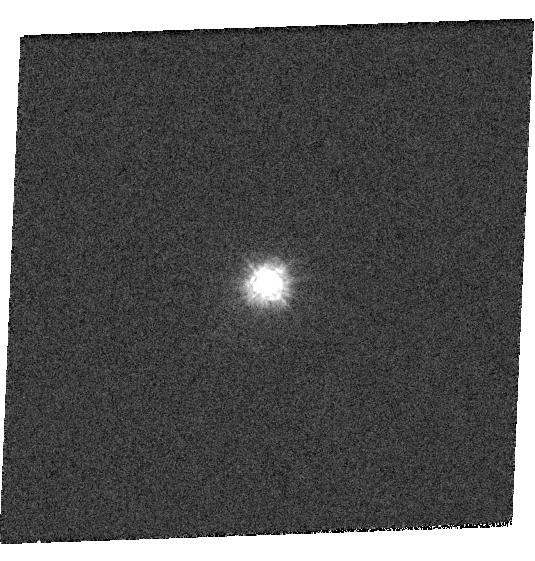
Target: GRW+70D5824
Instrument: WFC3/UVIS
Filter: F218W
Exposure: 1 min
Observation ID: hst_14018_02_wfc3_uvis_f218w_icr302

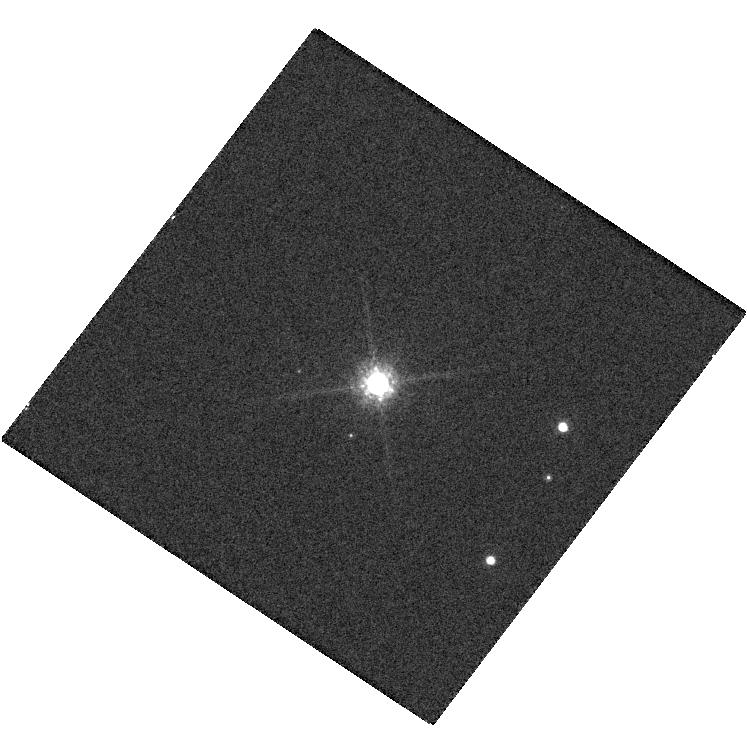
Target: G191B2B
Instrument: WFC3/UVIS
Filter: F850LP
Exposure: 1 min
Observation ID: hst_14018_25_wfc3_uvis_f850lp_icr325

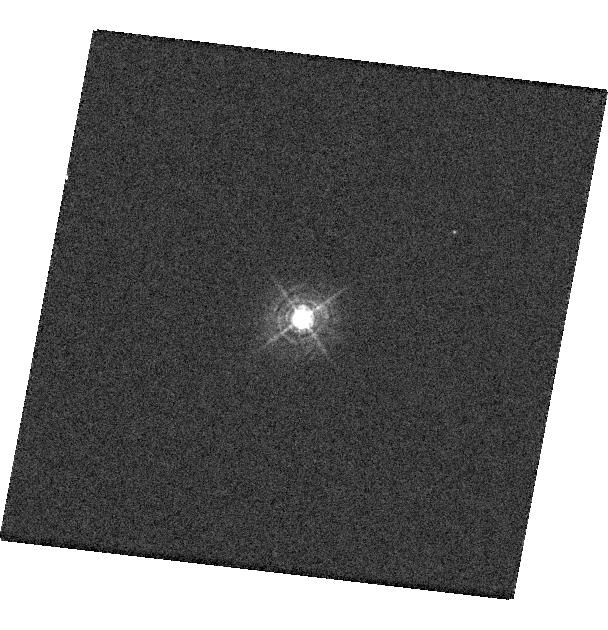
Target: GRW+70D5824
Instrument: WFC3/UVIS
Filter: F390M
Exposure: 1 min
Observation ID: hst_14018_16_wfc3_uvis_f390m_icr316

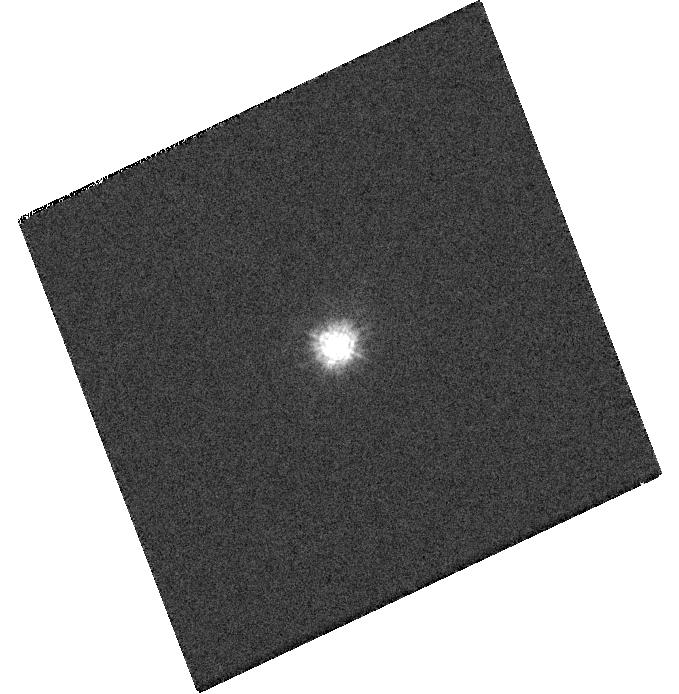
Target: GRW+70D5824
Instrument: WFC3/UVIS
Filter: F218W
Exposure: 1 min
Observation ID: hst_14018_06_wfc3_uvis_f218w_icr306

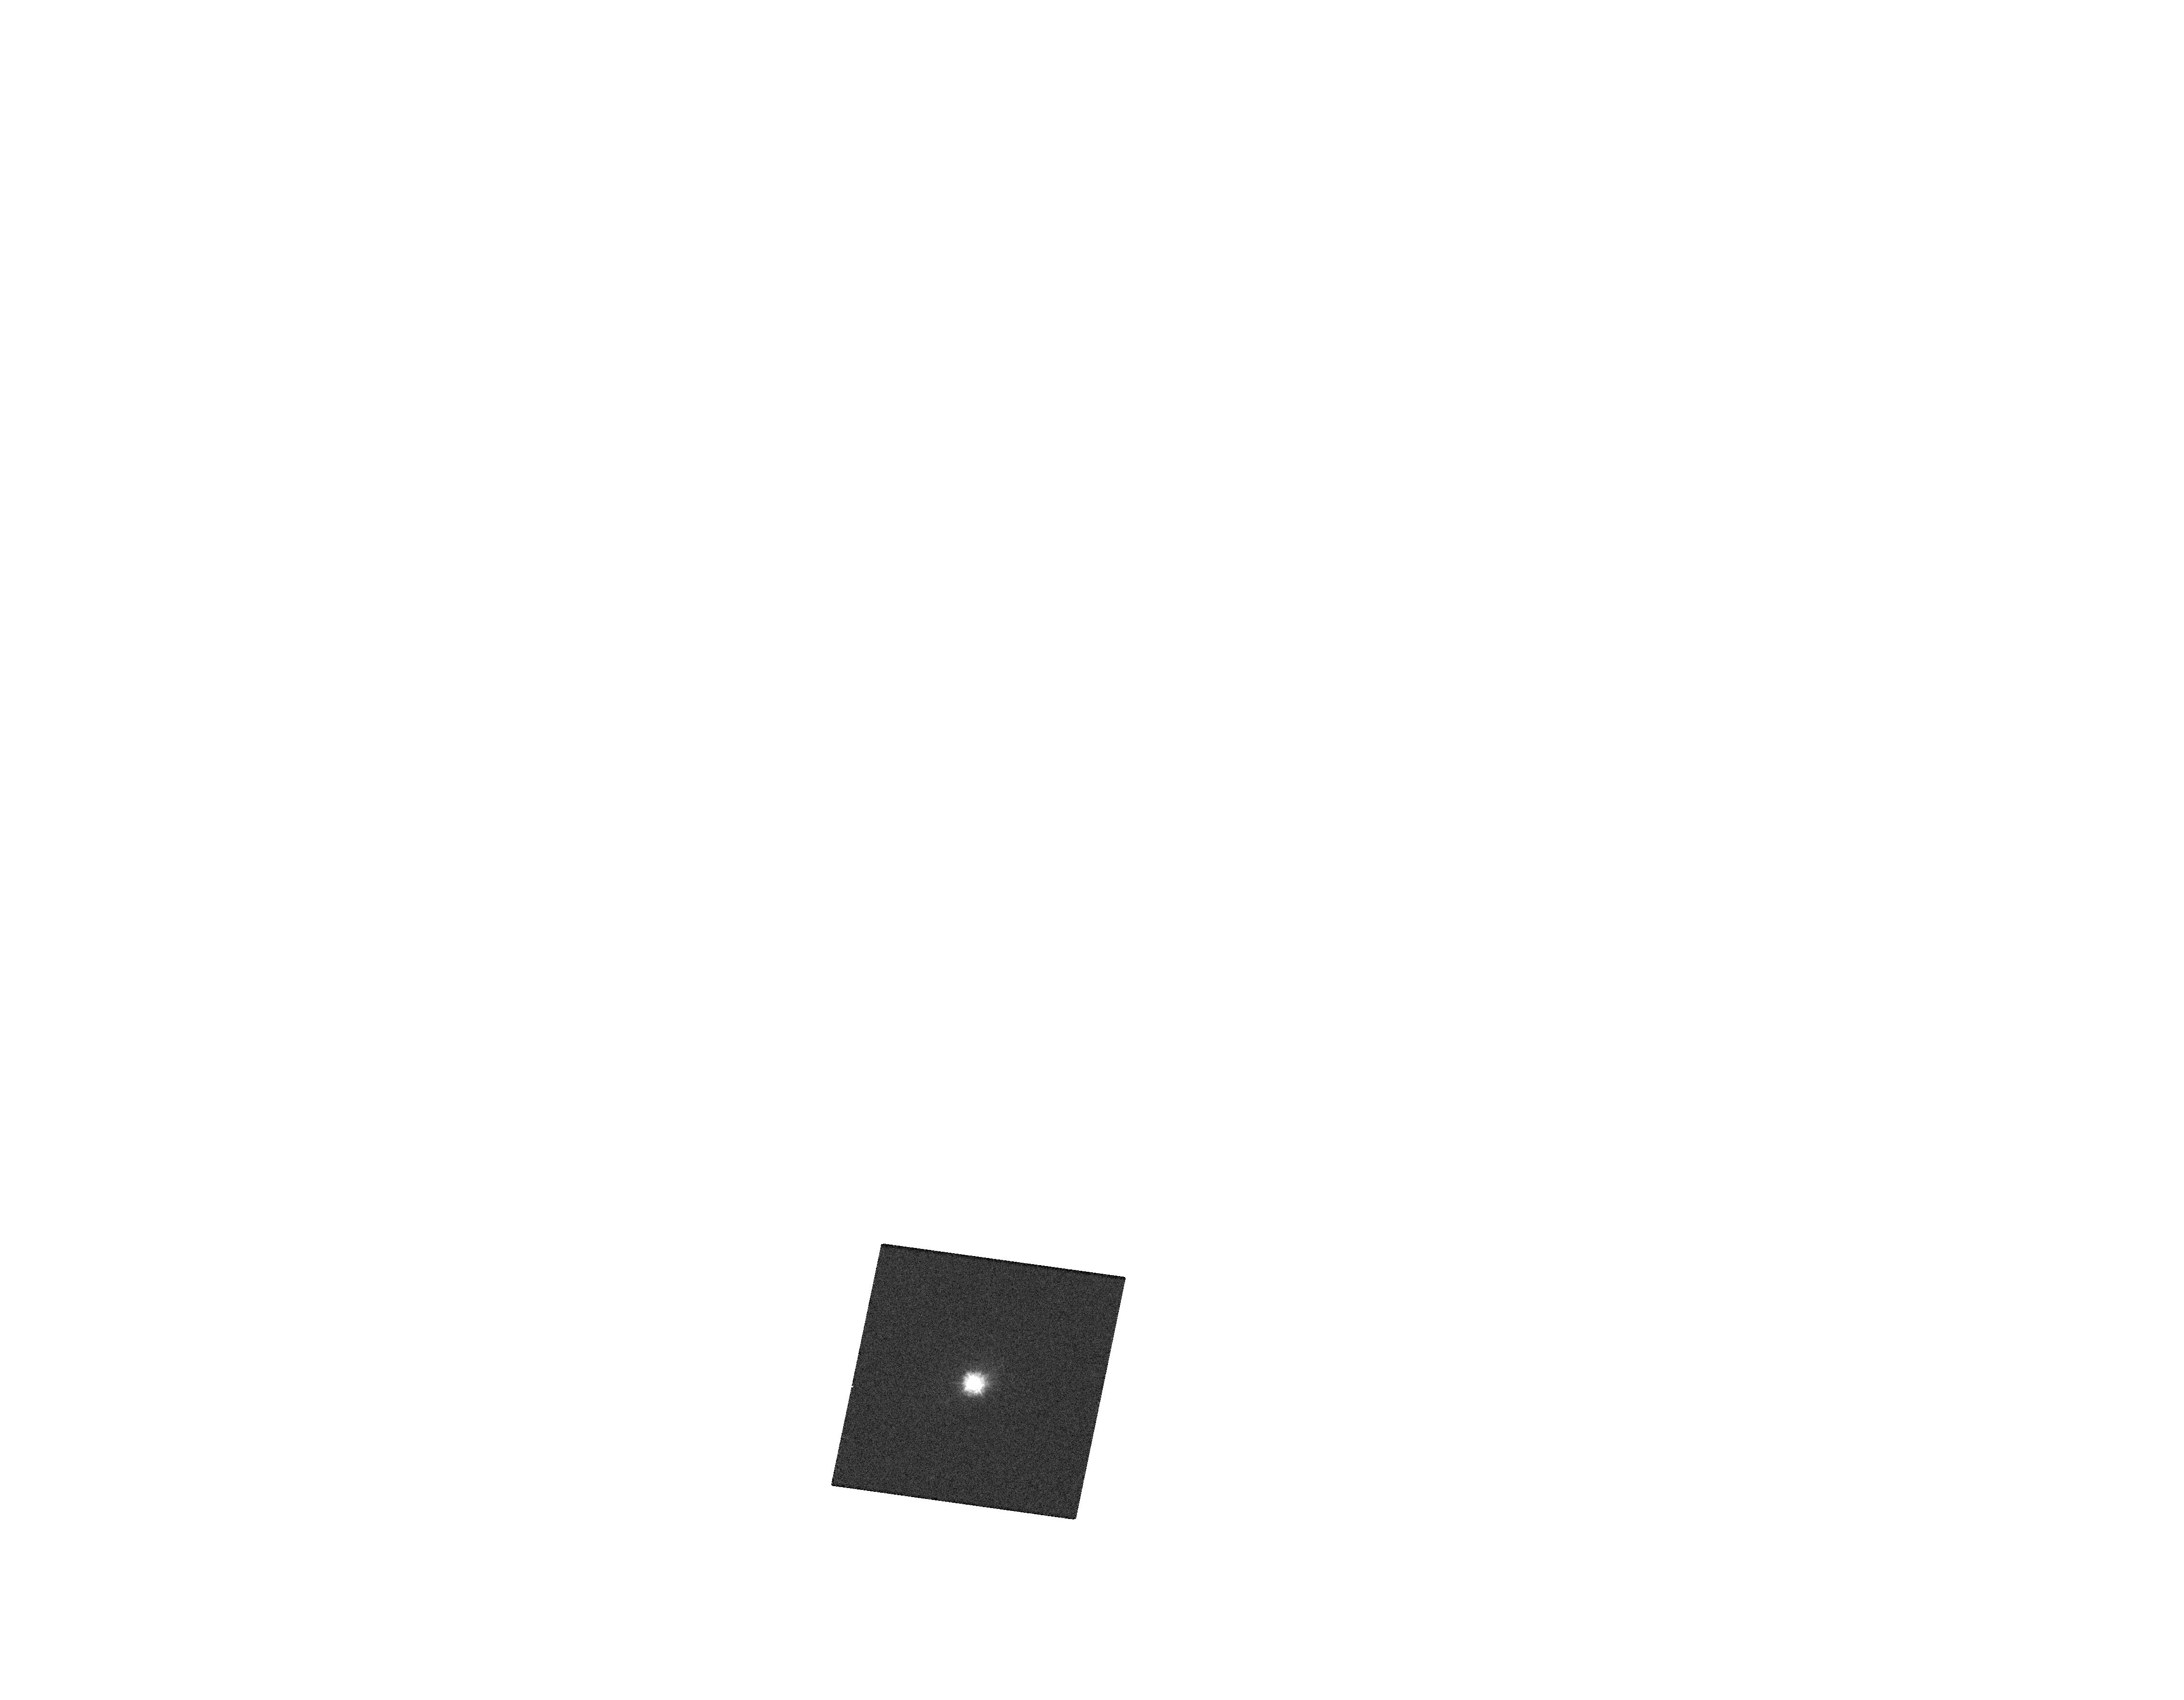
Target: GRW+70D5824
Instrument: WFC3/UVIS
Filter: F218W
Exposure: 1 min
Observation ID: hst_14018_a7_wfc3_uvis_f218w_icr3a7

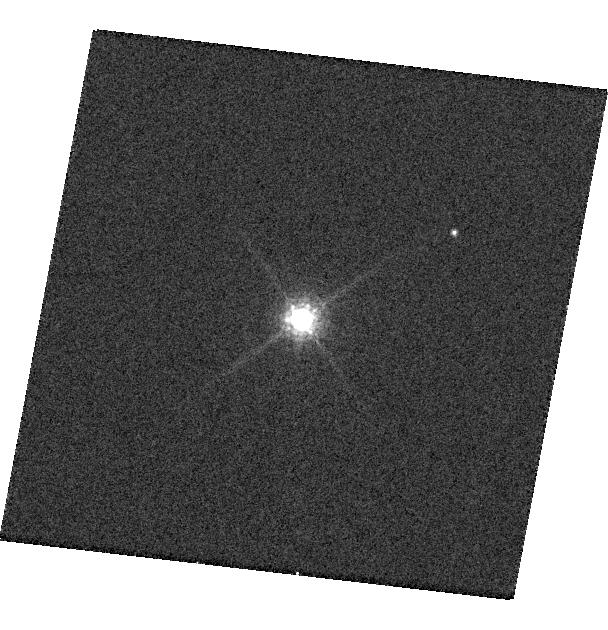
Target: GRW+70D5824
Instrument: WFC3/UVIS
Filter: F850LP
Exposure: 2 min
Observation ID: hst_14018_16_wfc3_uvis_f850lp_icr316

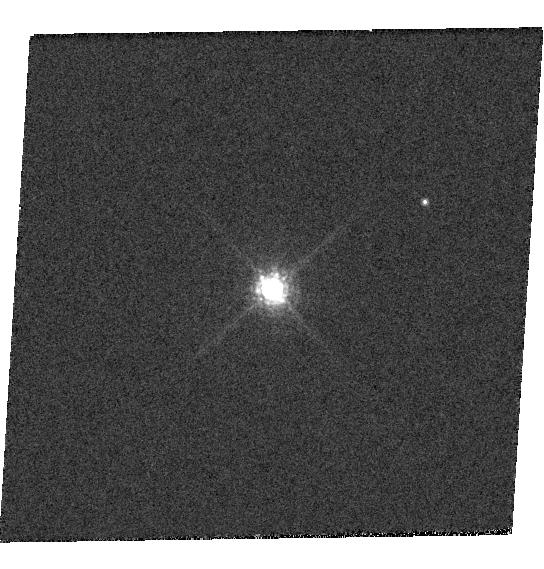
Target: GRW+70D5824
Instrument: WFC3/UVIS
Filter: F850LP
Exposure: 2 min
Observation ID: hst_14018_15_wfc3_uvis_f850lp_icr315

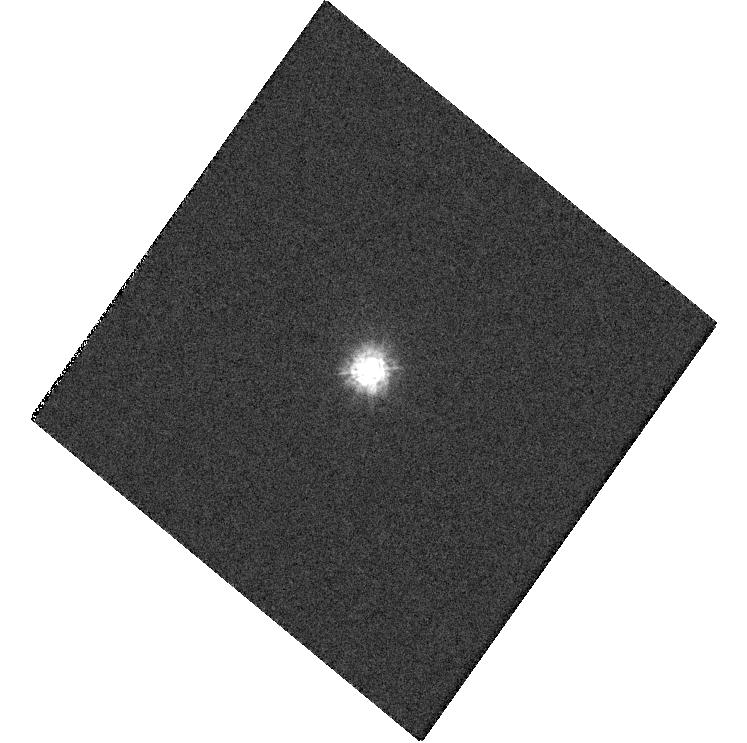
Target: GRW+70D5824
Instrument: WFC3/UVIS
Filter: F218W
Exposure: 1 min
Observation ID: hst_14018_05_wfc3_uvis_f218w_icr305

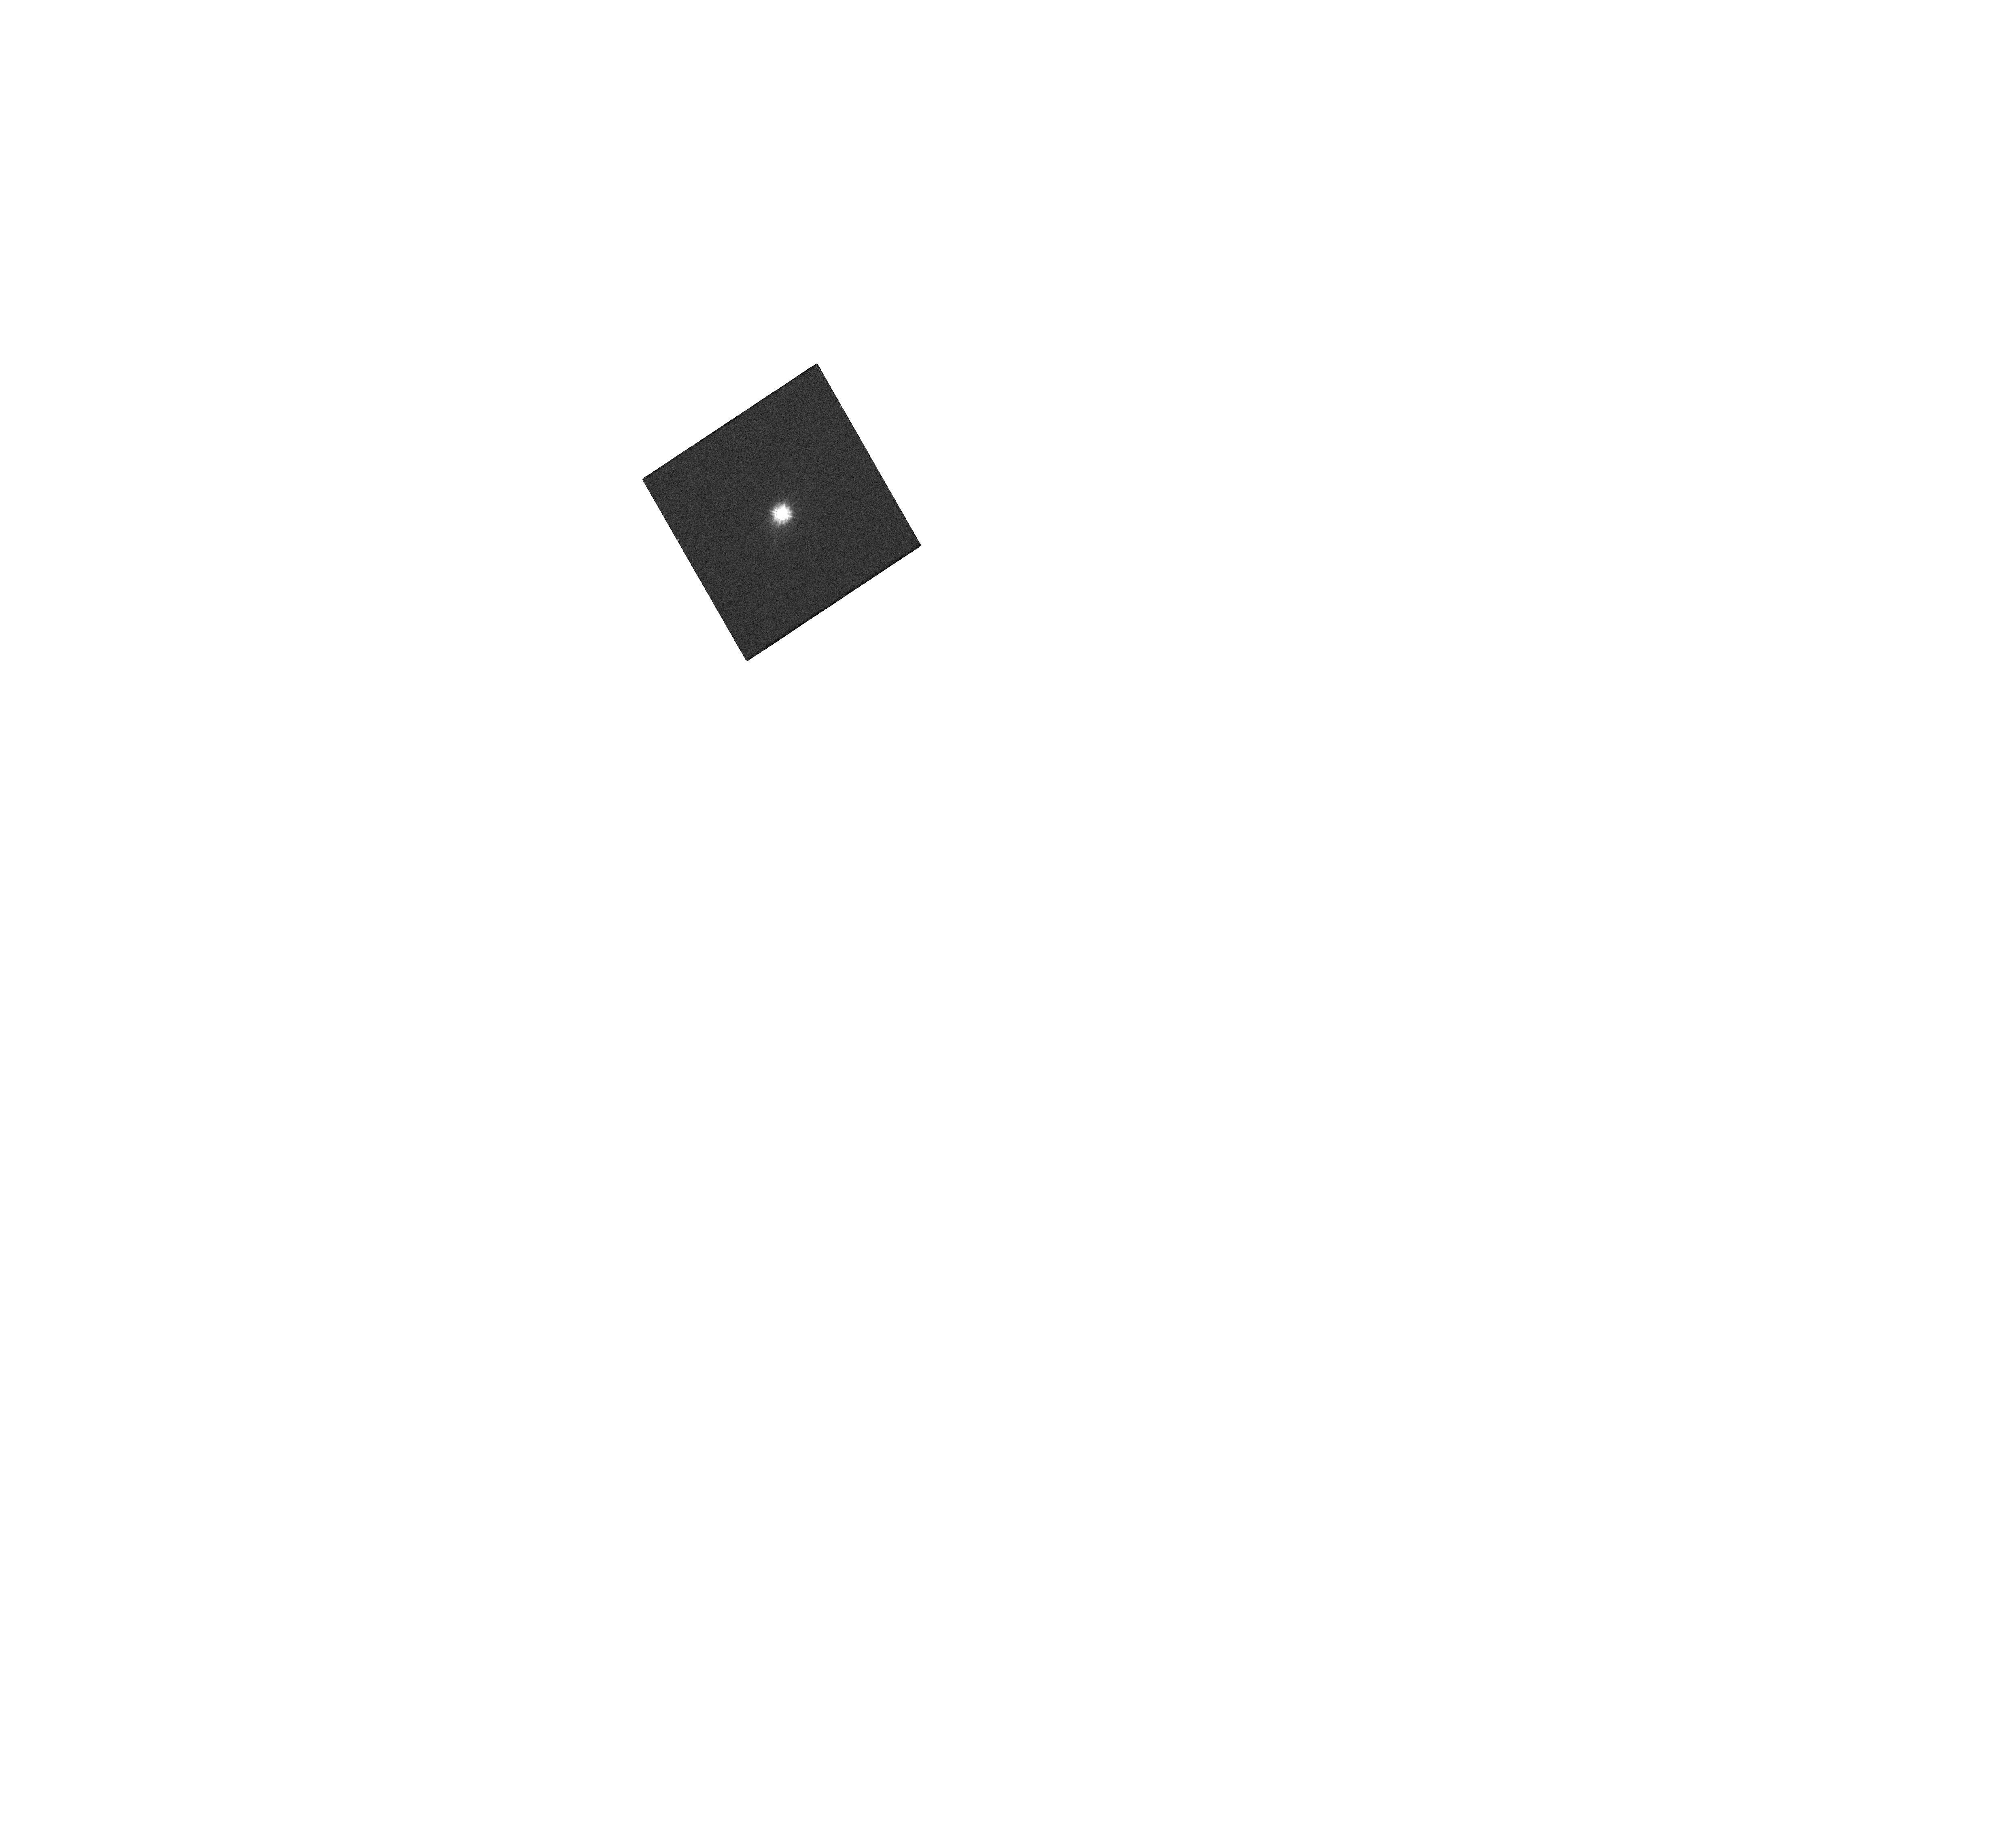
Target: GRW+70D5824
Instrument: WFC3/UVIS
Filter: F218W
Exposure: 1 min
Observation ID: hst_14018_a1_wfc3_uvis_f218w_icr3a1

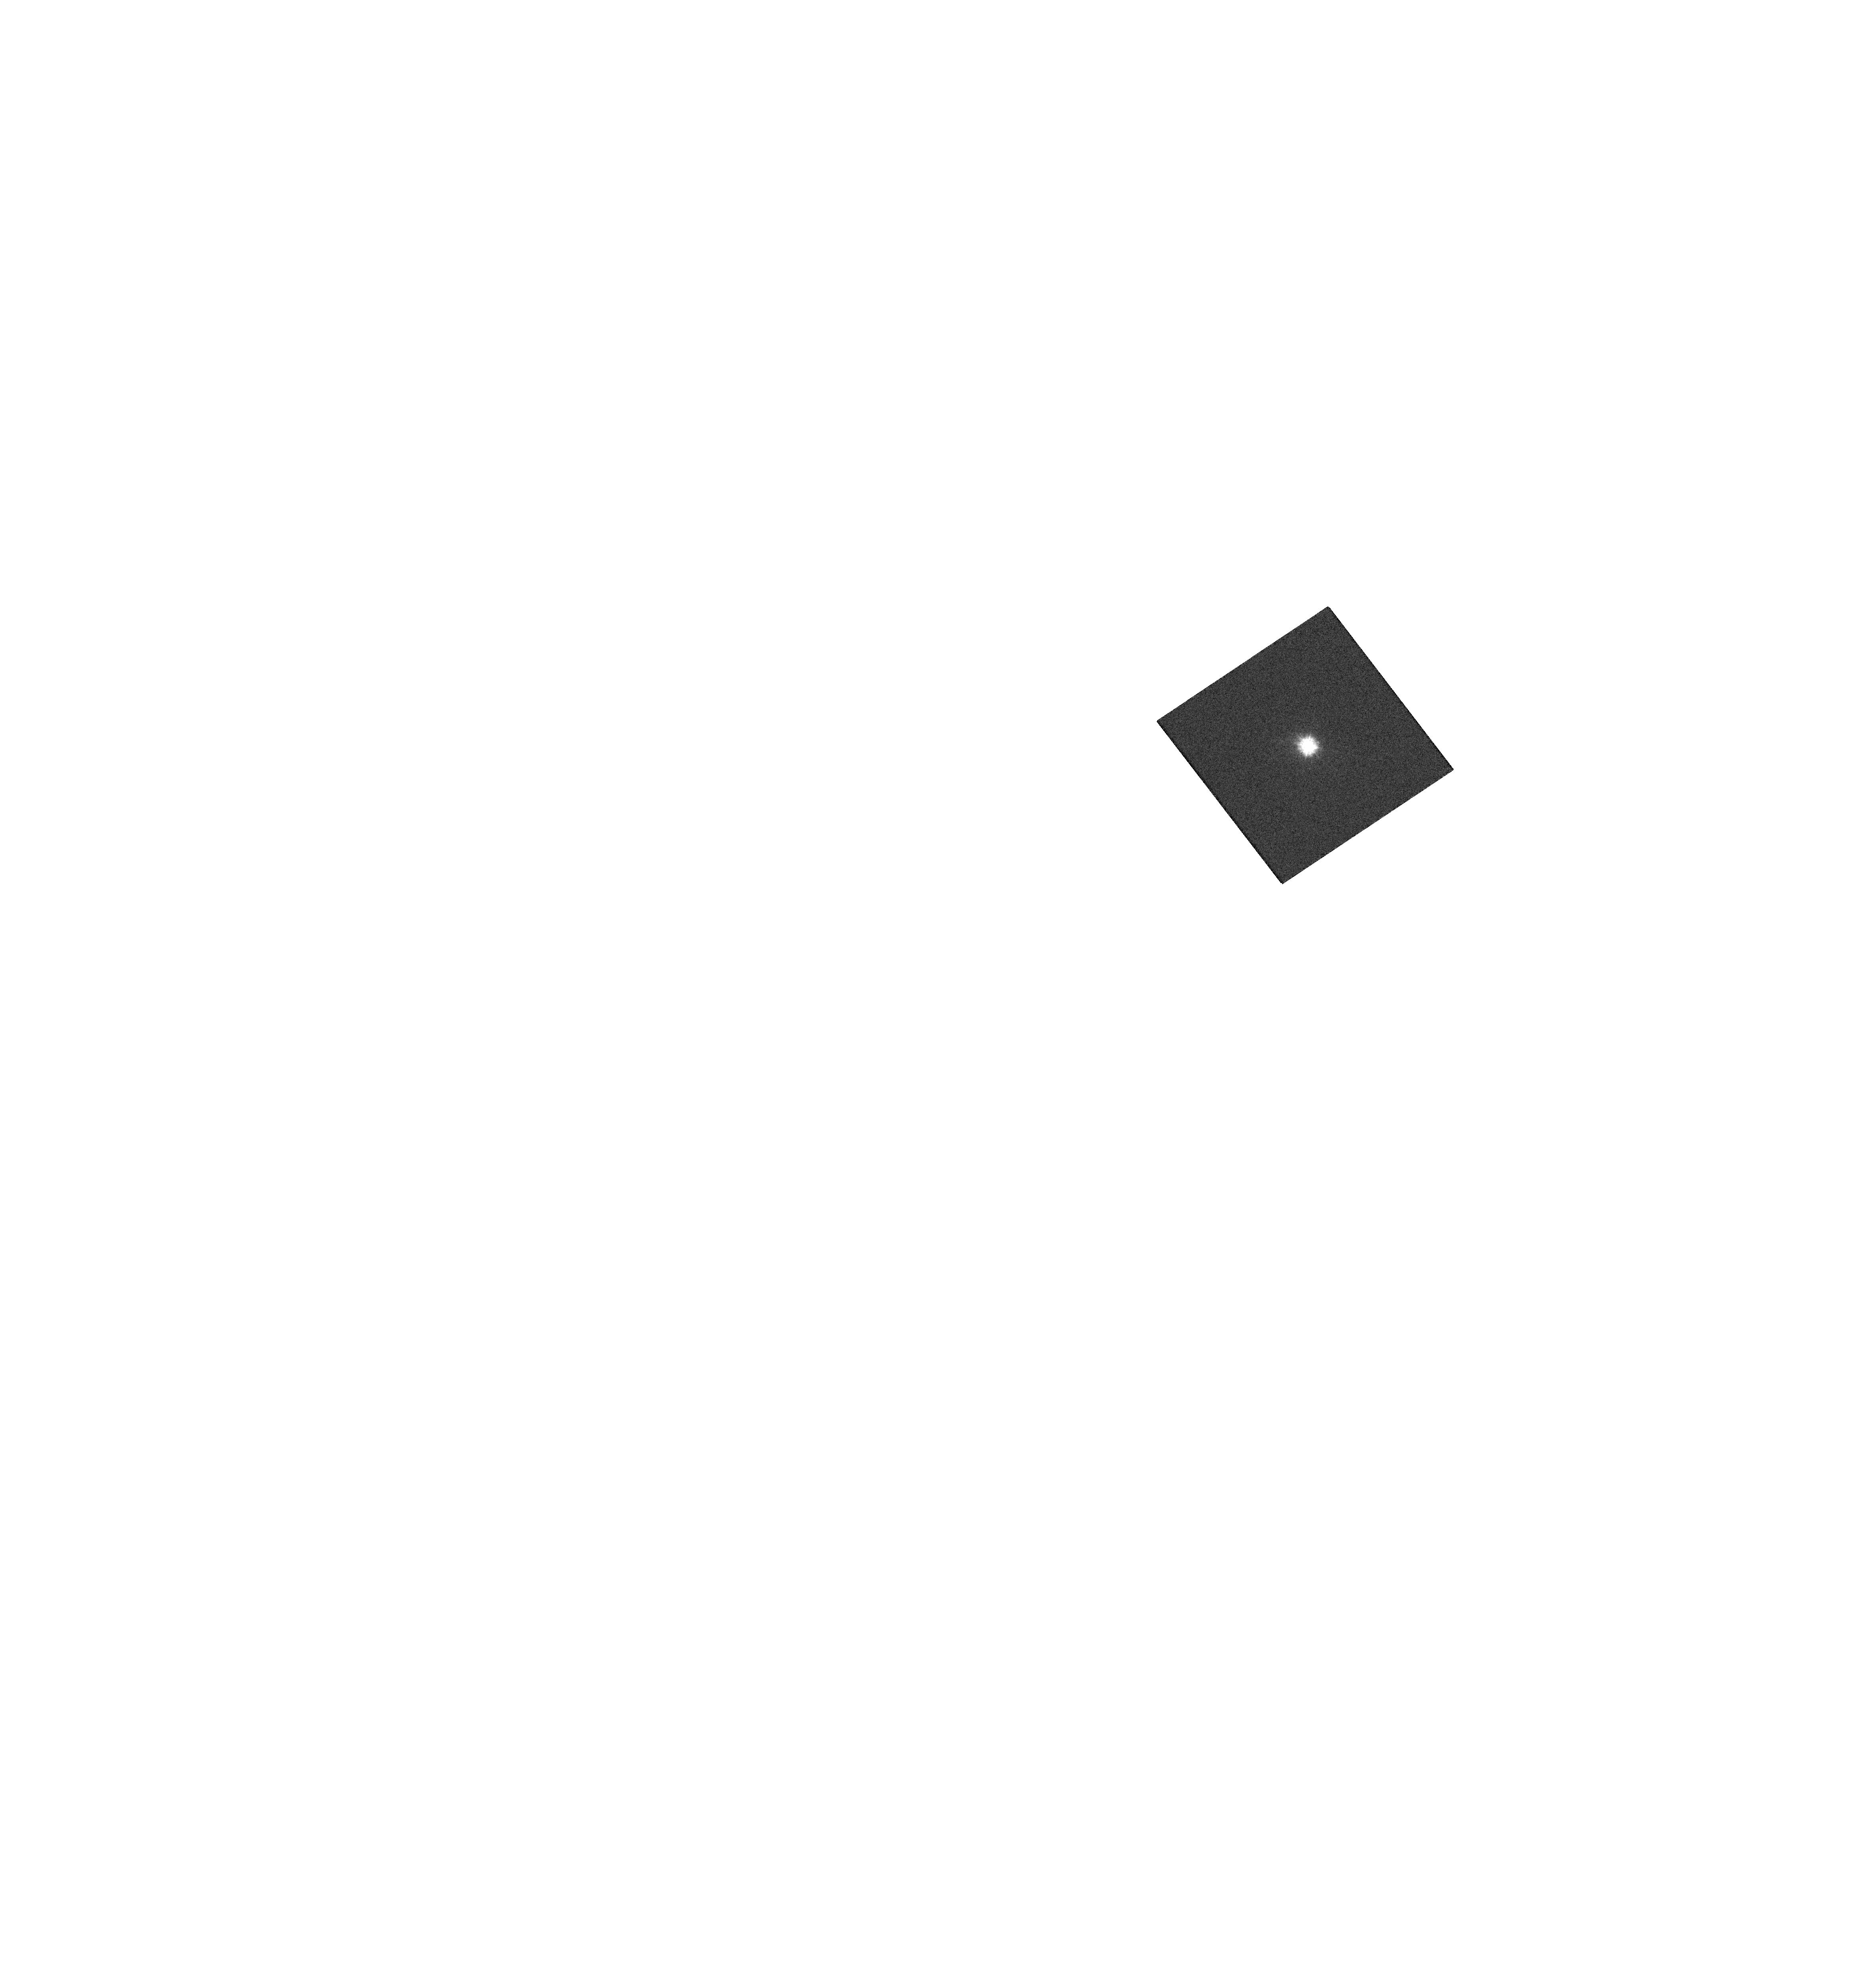
Target: GRW+70D5824
Instrument: WFC3/UVIS
Filter: F218W
Exposure: 1 min
Observation ID: hst_14018_a3_wfc3_uvis_f218w_icr3a3

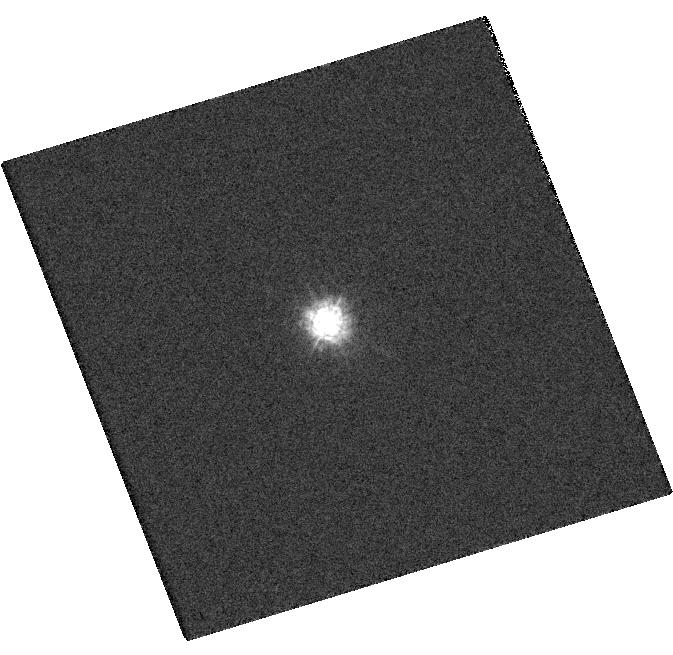
Target: GRW+70D5824
Instrument: WFC3/UVIS
Filter: F218W
Exposure: 1 min
Observation ID: hst_14018_09_wfc3_uvis_f218w_icr309

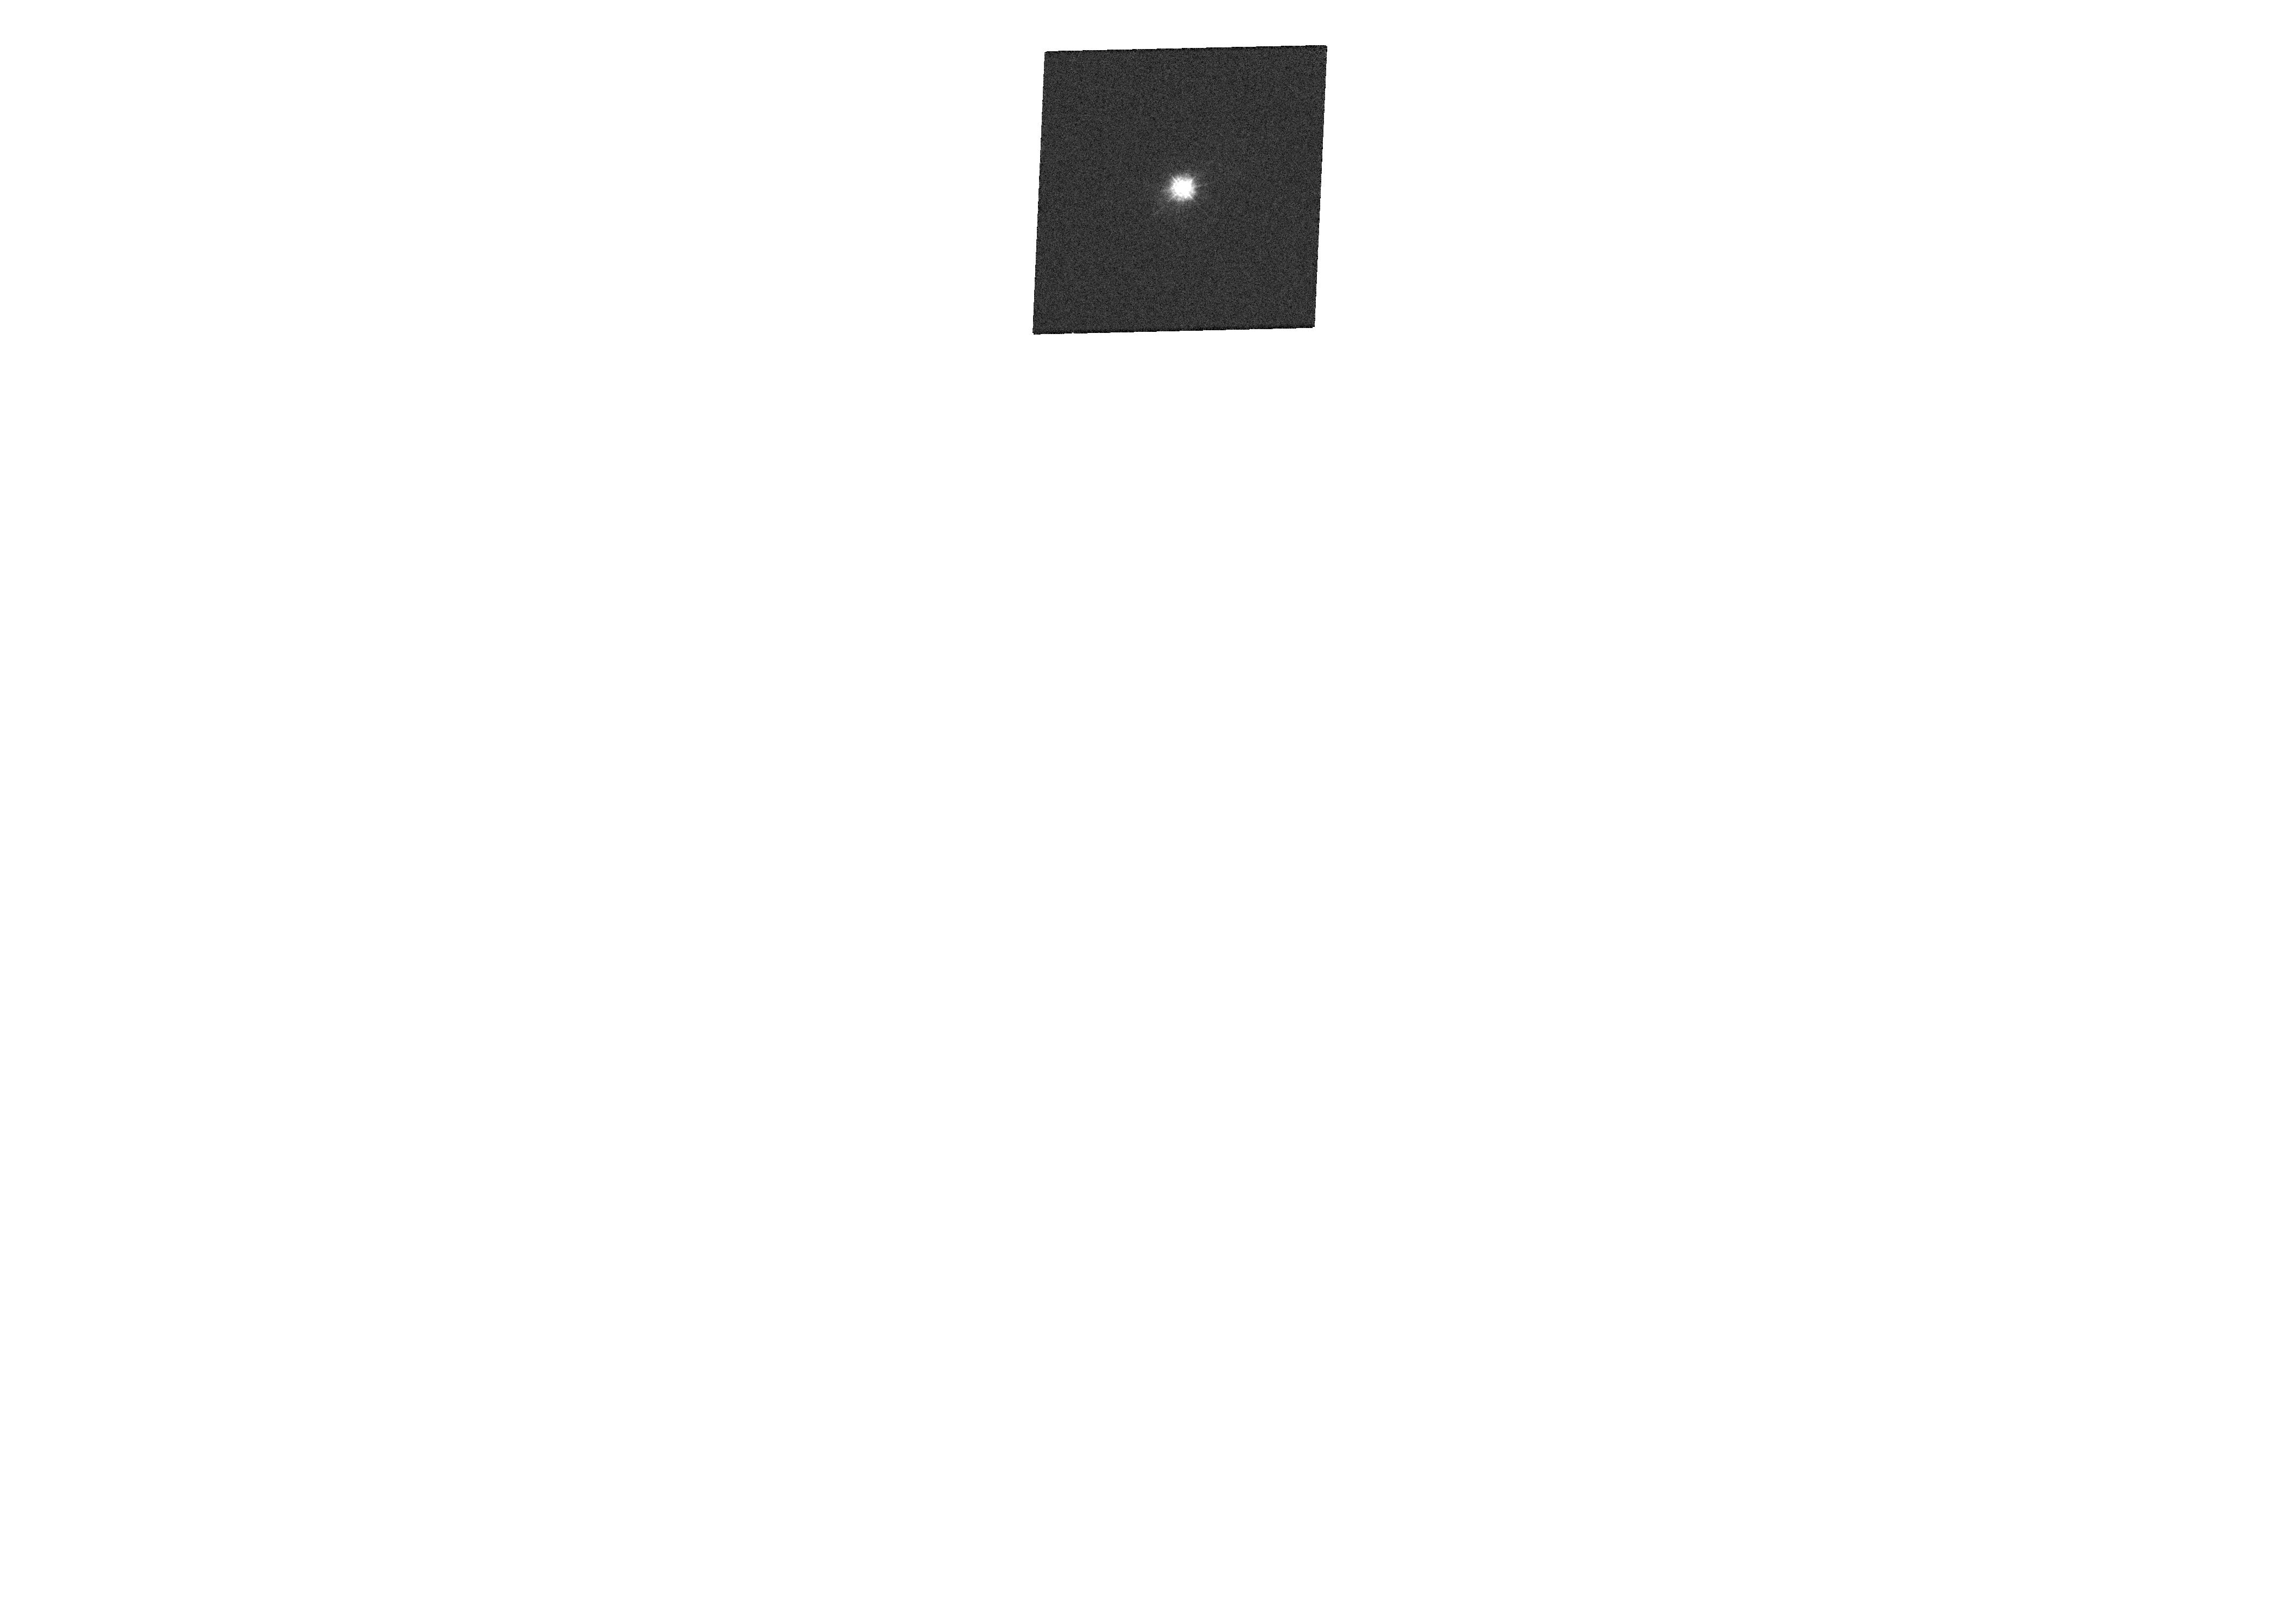
Target: GRW+70D5824
Instrument: WFC3/UVIS
Filter: F218W
Exposure: 1 min
Observation ID: hst_14018_a2_wfc3_uvis_f218w_icr3a2

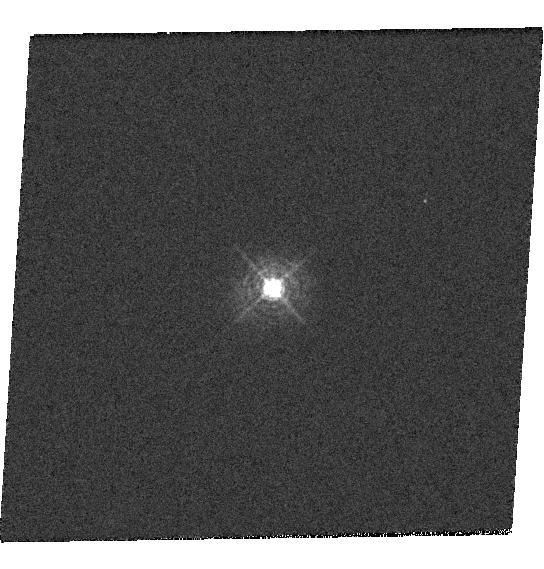
Target: GRW+70D5824
Instrument: WFC3/UVIS
Filter: F390M
Exposure: 1 min
Observation ID: hst_14018_15_wfc3_uvis_f390m_icr315

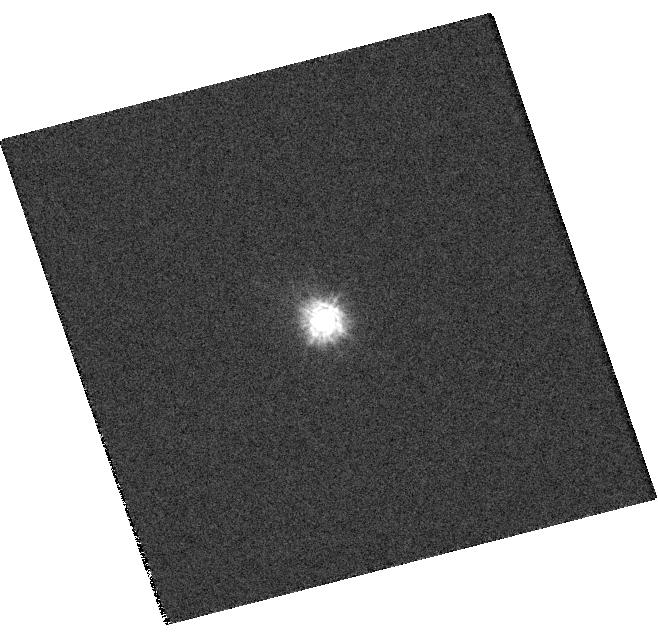
Target: GRW+70D5824
Instrument: WFC3/UVIS
Filter: F218W
Exposure: 1 min
Observation ID: hst_14018_04_wfc3_uvis_f218w_icr304

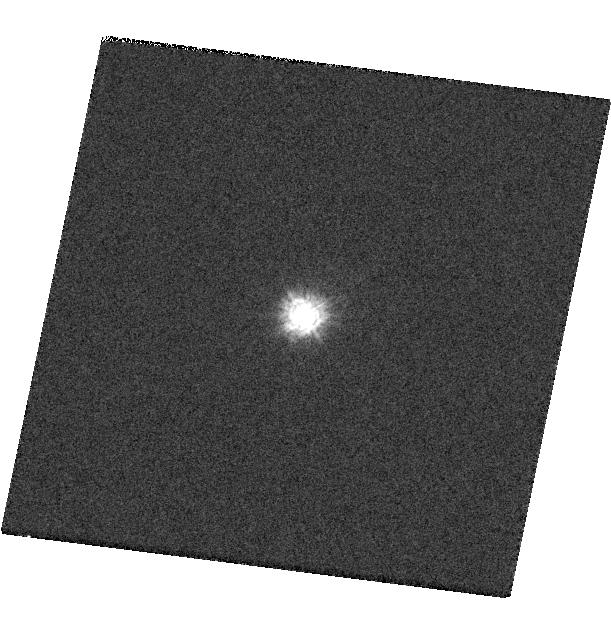
Target: GRW+70D5824
Instrument: WFC3/UVIS
Filter: F218W
Exposure: 1 min
Observation ID: hst_14018_07_wfc3_uvis_f218w_icr307

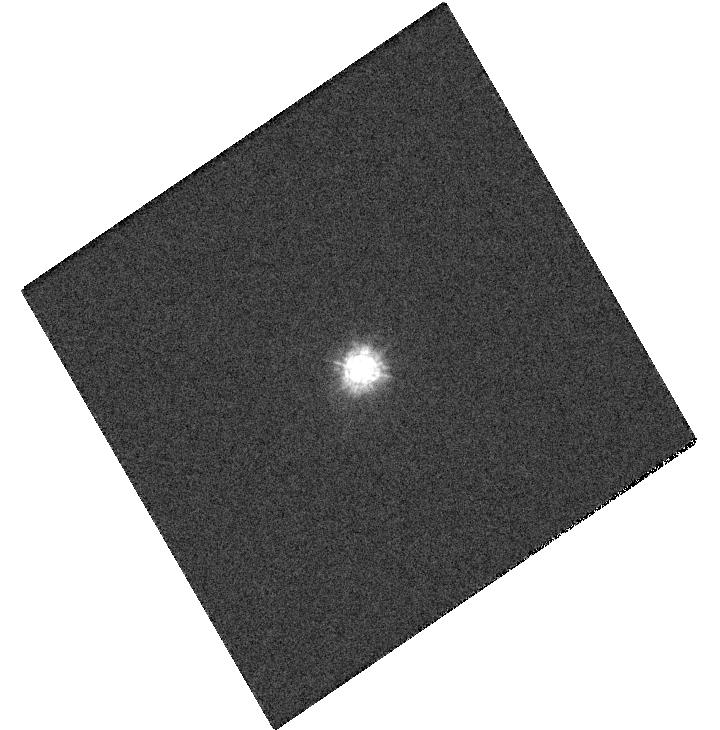
Target: GRW+70D5824
Instrument: WFC3/UVIS
Filter: F218W
Exposure: 1 min
Observation ID: hst_14018_01_wfc3_uvis_f218w_icr301

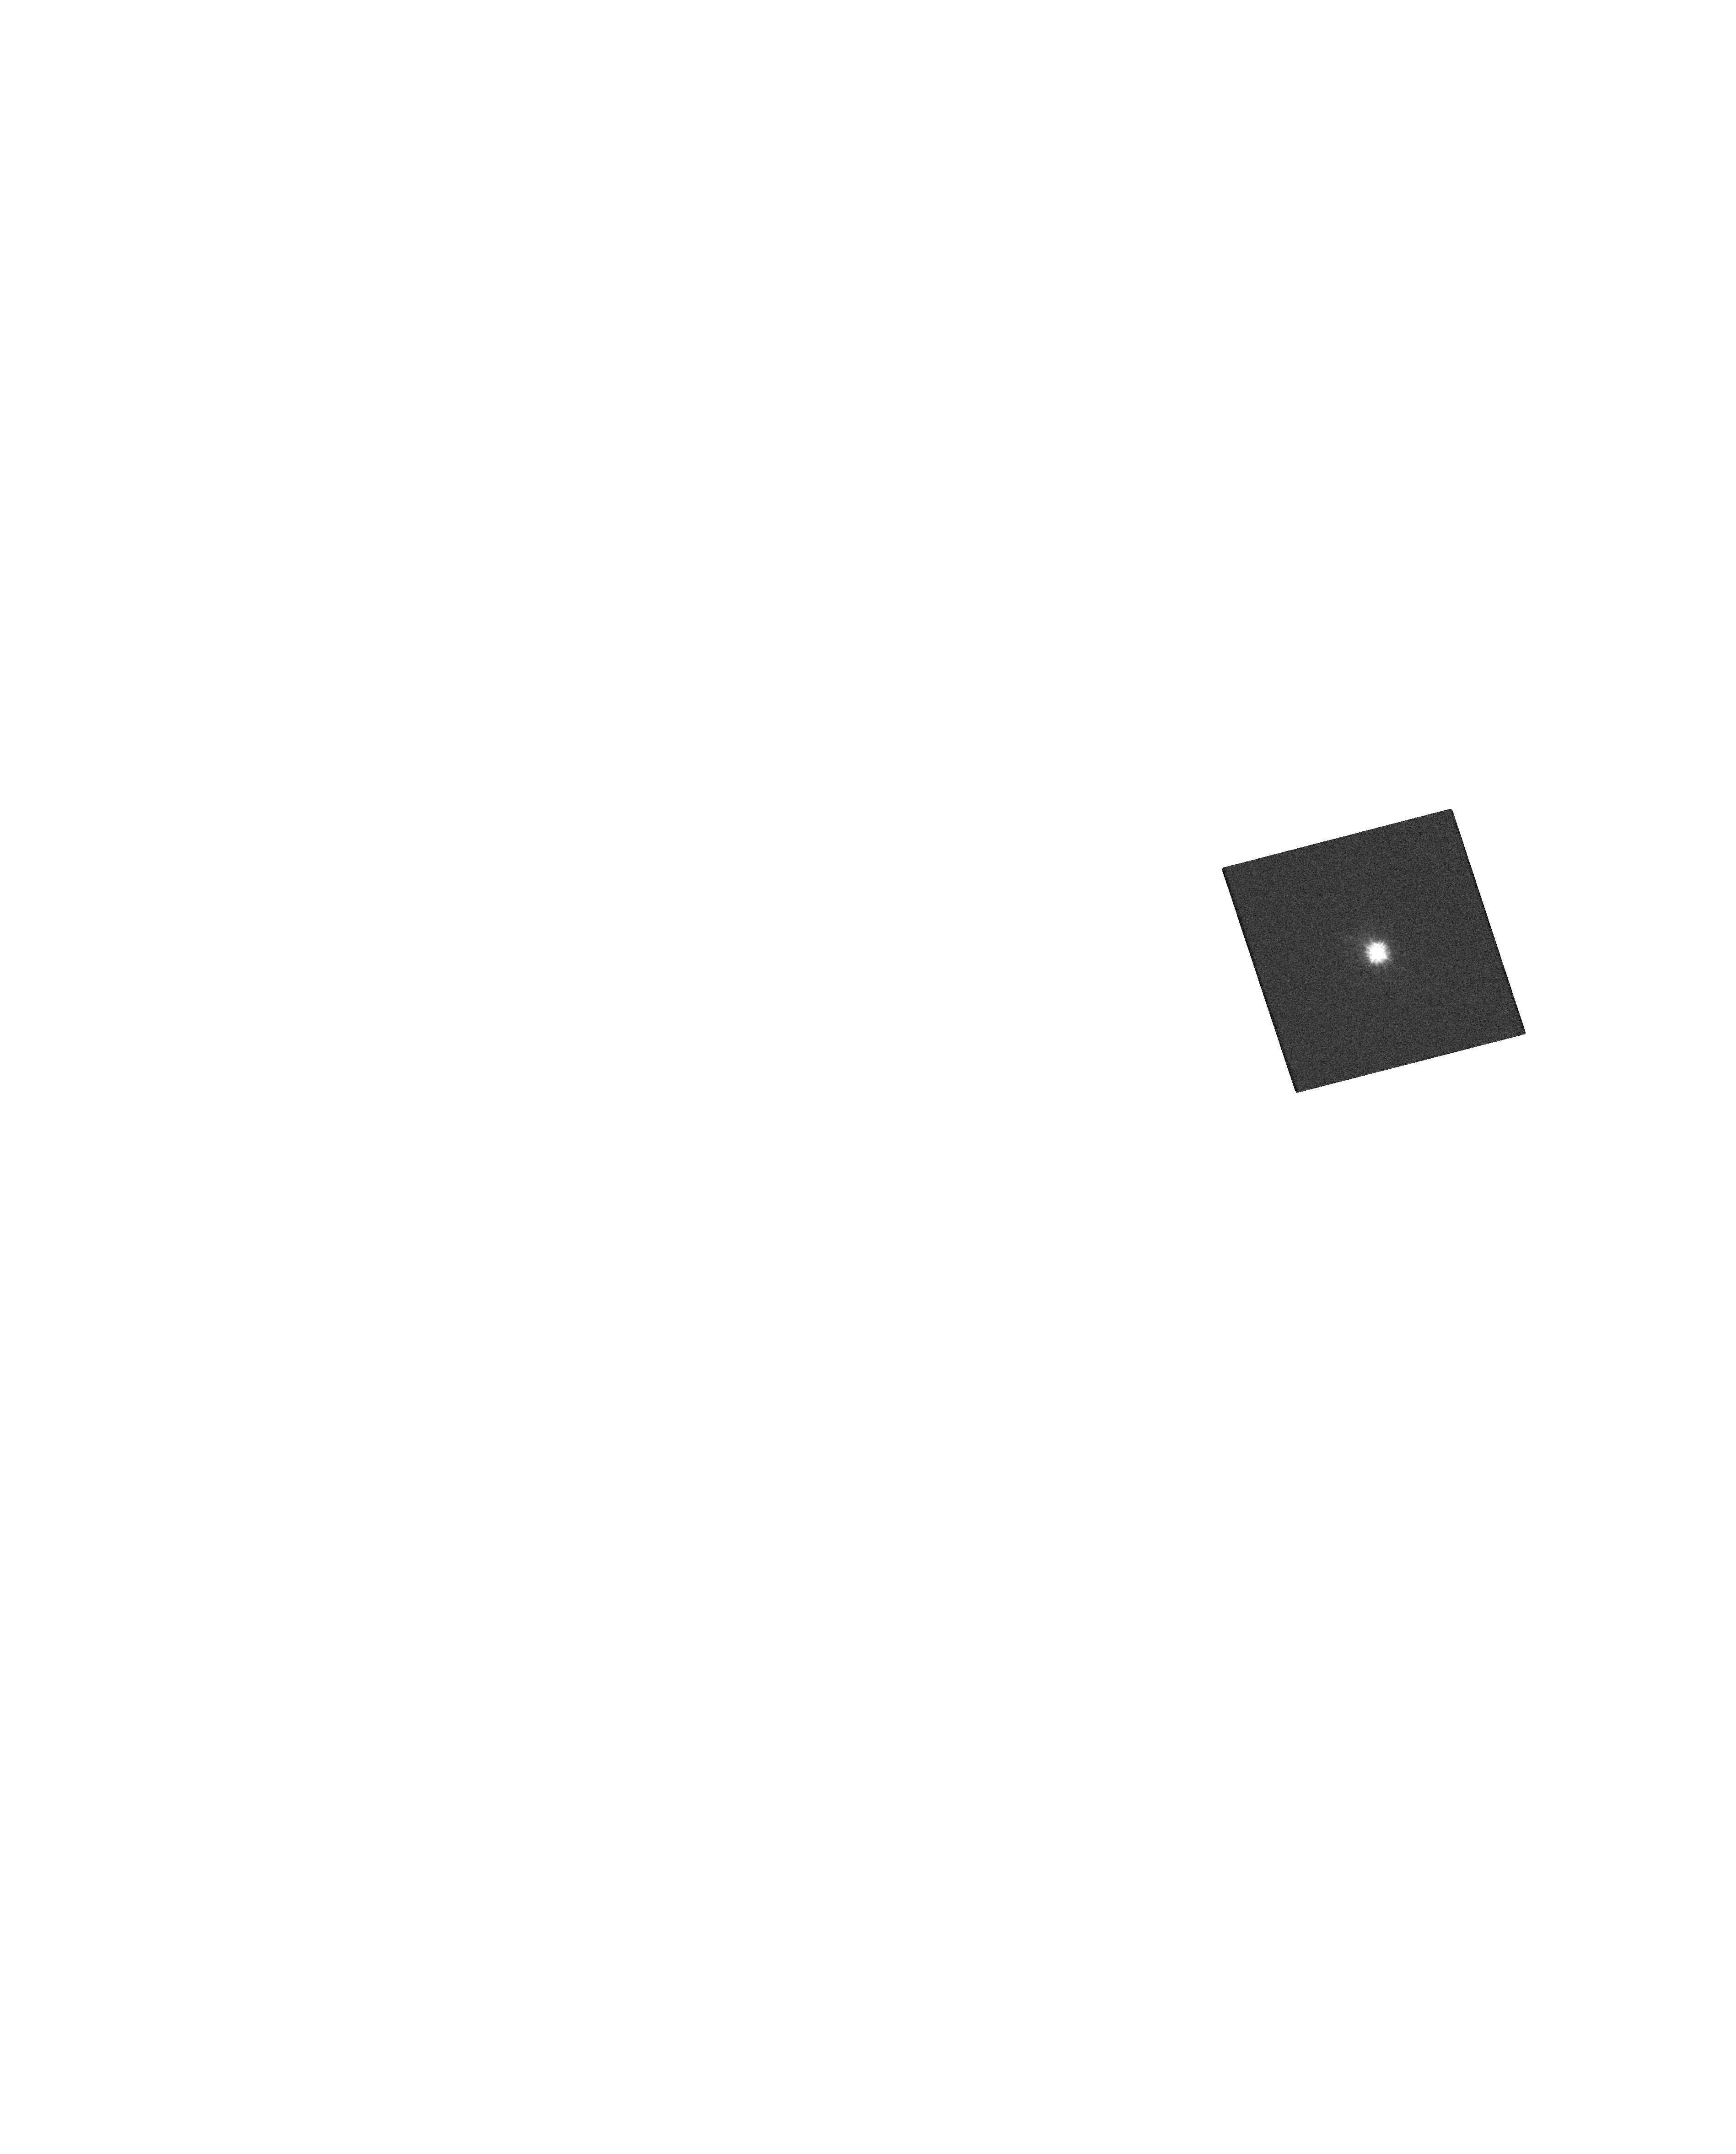
Target: GRW+70D5824
Instrument: WFC3/UVIS
Filter: F218W
Exposure: 1 min
Observation ID: hst_14018_a4_wfc3_uvis_f218w_icr3a4

WFC3/UVIS contamination and stability monitor (PI: Baggett, Sylvia M.)

This proposal acquires the necessary data for monitoring the photometric throughput of WFC3/UVIS periodically during the cycle to evaluate its stability. Imaging of a spectrophotometric standard star in a subset of filters will allow for an assessment of the flux stability as a function of time and wavelength as well as check for the presence of possible contaminants on the detector windows. The data will also be used in determining the WFC3/UVIS photometric zeropoints.